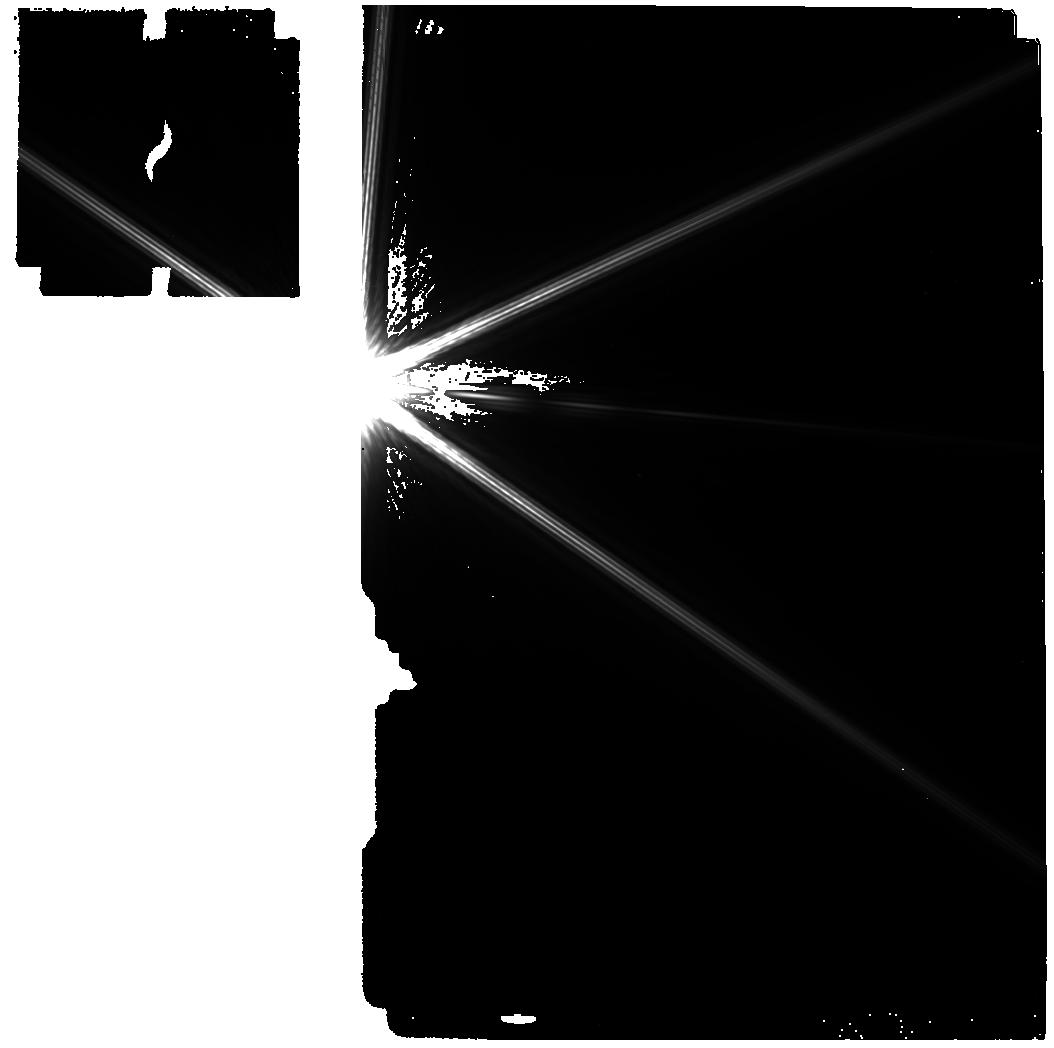
Target: Chi-Aqr-Offset-Pre-Imaging. Instrument: MIRI. Filter: F560W. Exposure: 1 min. Observation ID: jw04901-o012_t008_miri_f560w

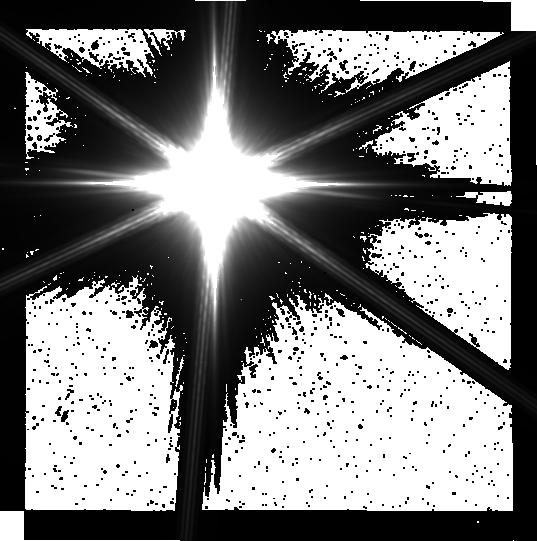
Target: R-Aqr-Offset-Pre-Imaging. Instrument: MIRI. Filter: F560W. Exposure: 1 min. Observation ID: jw04901-o011_t007_miri_f560w-brightsky

Zooming in on the Dust in the R Aqr Symbiotic System: Effects of the Powerful Outburst and Jet resulting from the Recent WD Periastron Passage (PI: Karovska, Margarita)

We propose JWST/MIRI coronagraphic imaging of the complex circumbinary dust environment of R Aqr, a nearby wind accreting and jet producing symbiotic binary system (WD + Mira-type star). The unprecedented sensitivity of the MIRI coronagraph imaging will provide a unique opportunity to map directly the R Aqr circumbinary dust, including in the vicinity of the binary -- as close as about 100 AU (~0.5"), and in the extended (outer jet) region, reaching up to a distance of over 3000 AU (15"). Our goal is to determine - for the first time - the spatial/spectral distribution and characteristics of the faint silicate dust emission in this extremely active interacting system, and including along the jet and in the orbital plane. Our aim is to carry out a timely high-angular resolution (0.4") study of the distribution and characteristics of the dust and especially of the effects of the new outburst and jet (observed since 2019 in X-ray, UV-optical, radio and near-IR) - resulting from the enhanced accretion during the recent WD periastron passage. These phenomena are observable in R Aqr only about twice a century, with the next periastron expected in about 40 years. We will use the 4QPM masks to block the bright central source, in order to detect fainter emission as close as ~0.5" to the binary. We will observe an unresolved reference source to obtain a good empirical PSF. By zooming in on the close circumbinary region, where the jet/ejecta plow through (and interact with) the newly formed and pre-existing dust, we will gain unique insights into the R Aqr symbiotic system, and the precursor environments of potential progenitors of PN and of a fraction of SN Ia.